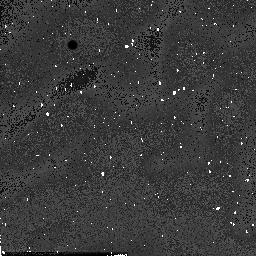
Target: field at RA 201.937°, Dec -47.470°
Instrument: NICMOS/NIC2
Filter: F160W
Exposure: 1 min
Observation ID: n54h6b040

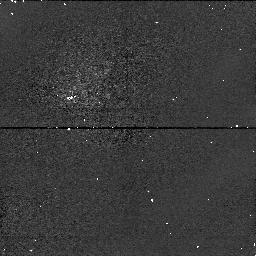
Target: field at RA 187.605°, Dec 9.520°
Instrument: NICMOS/NIC1
Filter: F110W
Exposure: 2 min
Observation ID: n54h5k070

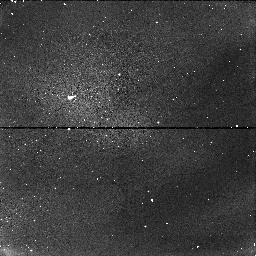
Target: field at RA 83.522°, Dec 21.904°
Instrument: NICMOS/NIC1
Filter: F110W
Exposure: 2 min
Observation ID: n54h8b070

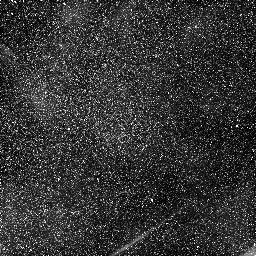
Target: field at RA 11.545°, Dec 41.921°
Instrument: NICMOS/NIC1
Filter: F110W
Exposure: 2 min
Observation ID: n54h8r010

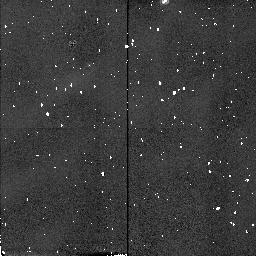
Target: field at RA 343.387°, Dec -17.660°
Instrument: NICMOS/NIC2
Filter: F160W
Exposure: 1 min
Observation ID: n54h5l080

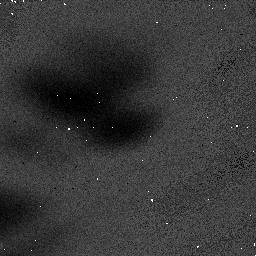
Target: field at RA 9.929°, Dec 40.701°
Instrument: NICMOS/NIC1
Filter: F110W
Exposure: 2 min
Observation ID: n54h81010

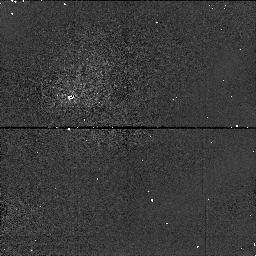
Target: field at RA 188.131°, Dec 12.479°
Instrument: NICMOS/NIC1
Filter: F110W
Exposure: 2 min
Observation ID: n54h5c070

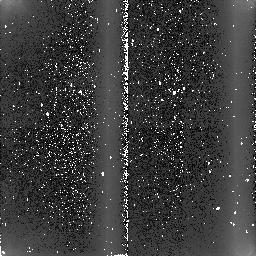
Target: field at RA 12.364°, Dec -28.000°
Instrument: NICMOS/NIC2
Filter: F160W
Exposure: 1 min
Observation ID: n54h8e040

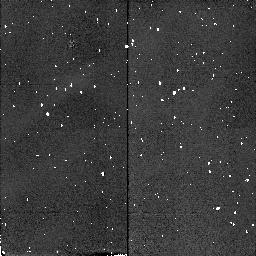
Target: field at RA 188.140°, Dec 12.482°
Instrument: NICMOS/NIC2
Filter: F160W
Exposure: 1 min
Observation ID: n54h5c080

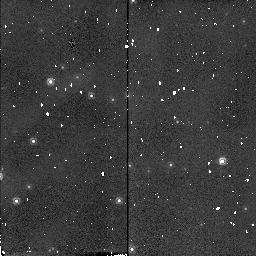
Target: field at RA 161.523°, Dec -59.642°
Instrument: NICMOS/NIC2
Filter: F160W
Exposure: 1 min
Observation ID: n54h6n080

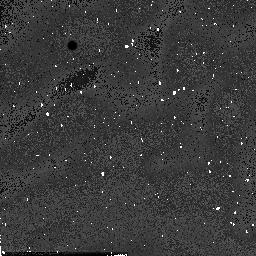
Target: field at RA 161.436°, Dec -60.148°
Instrument: NICMOS/NIC2
Filter: F160W
Exposure: 1 min
Observation ID: n54h71040

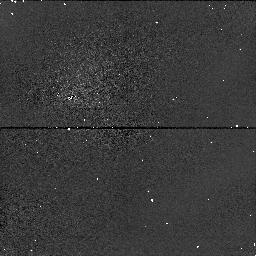
Target: field at RA 83.967°, Dec -6.461°
Instrument: NICMOS/NIC1
Filter: F110W
Exposure: 2 min
Observation ID: n54h7q070

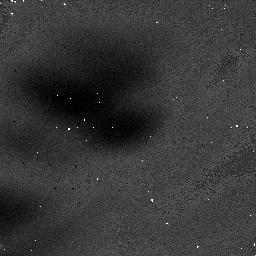
Target: field at RA 72.780°, Dec 30.767°
Instrument: NICMOS/NIC1
Filter: F160W
Exposure: 3 min
Observation ID: n54h6j020

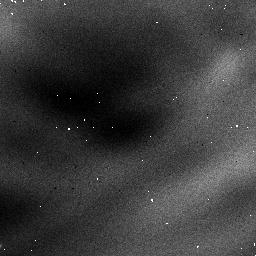
Target: field at RA 188.141°, Dec -2.437°
Instrument: NICMOS/NIC1
Filter: F110W
Exposure: 2 min
Observation ID: n54h7c0b0

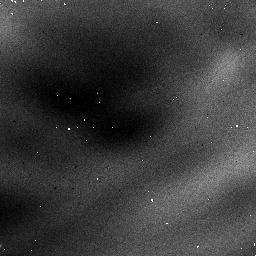
Target: field at RA 119.218°, Dec -60.728°
Instrument: NICMOS/NIC1
Filter: F110W
Exposure: 2 min
Observation ID: n54h7r0b0

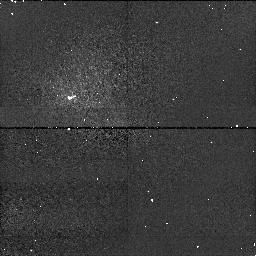
Target: field at RA 9.392°, Dec 13.226°
Instrument: NICMOS/NIC1
Filter: F160W
Exposure: 3 min
Observation ID: n54h7s060

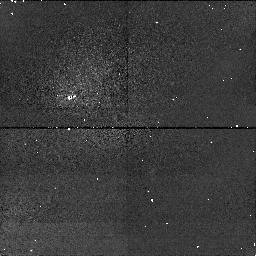
Target: field at RA 50.974°, Dec -36.585°
Instrument: NICMOS/NIC1
Filter: F160W
Exposure: 3 min
Observation ID: n54h7j060

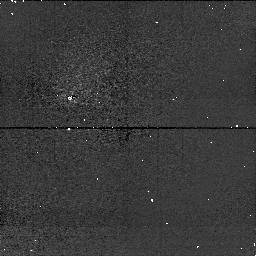
Target: field at RA 83.842°, Dec -5.561°
Instrument: NICMOS/NIC1
Filter: F110W
Exposure: 2 min
Observation ID: n54h670e0

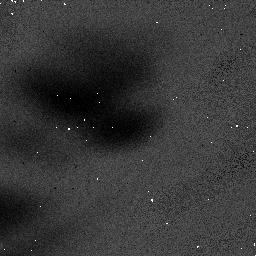
Target: field at RA 187.824°, Dec 12.398°
Instrument: NICMOS/NIC1
Filter: F110W
Exposure: 2 min
Observation ID: n54h6h010

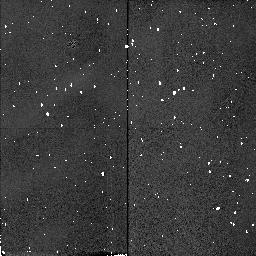
Target: field at RA 53.828°, Dec -25.888°
Instrument: NICMOS/NIC2
Filter: F160W
Exposure: 1 min
Observation ID: n54h5i080

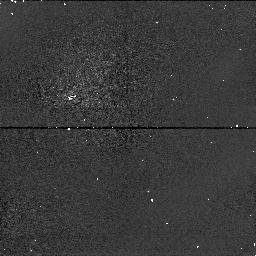
Target: field at RA 190.125°, Dec 10.135°
Instrument: NICMOS/NIC1
Filter: F110W
Exposure: 2 min
Observation ID: n54h5r070

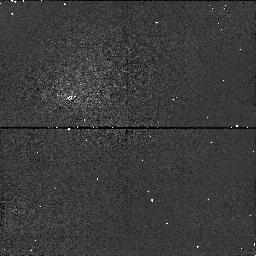
Target: field at RA 328.966°, Dec 63.510°
Instrument: NICMOS/NIC1
Filter: F110W
Exposure: 2 min
Observation ID: n54h75070

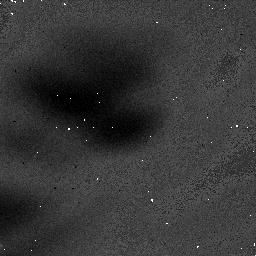
Target: field at RA 199.753°, Dec -18.333°
Instrument: NICMOS/NIC1
Filter: F160W
Exposure: 3 min
Observation ID: n54h5p020

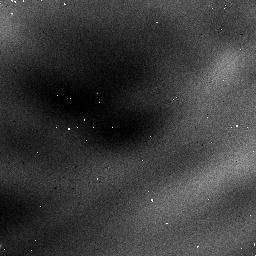
Target: field at RA 187.878°, Dec 12.229°
Instrument: NICMOS/NIC1
Filter: F110W
Exposure: 2 min
Observation ID: n54h6r0b0

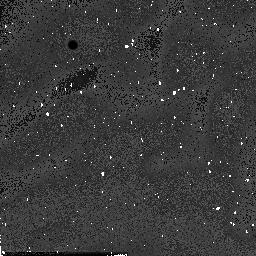
Target: field at RA 187.858°, Dec 1.225°
Instrument: NICMOS/NIC2
Filter: F160W
Exposure: 1 min
Observation ID: n54h7h040

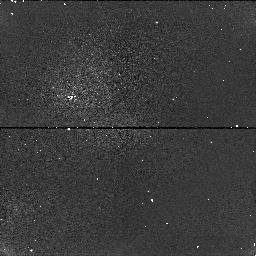
Target: field at RA 180.465°, Dec -18.943°
Instrument: NICMOS/NIC1
Filter: F110W
Exposure: 2 min
Observation ID: n54h85070

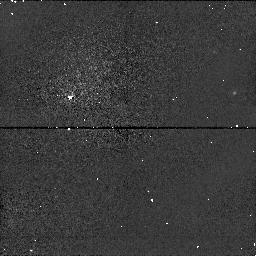
Target: field at RA 344.051°, Dec 61.924°
Instrument: NICMOS/NIC1
Filter: F110W
Exposure: 2 min
Observation ID: n54h6i070

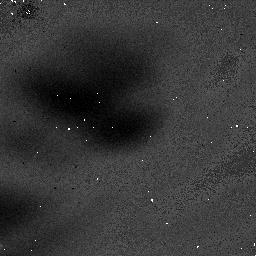
Target: field at RA 181.165°, Dec -62.705°
Instrument: NICMOS/NIC1
Filter: F160W
Exposure: 3 min
Observation ID: n54h6e020

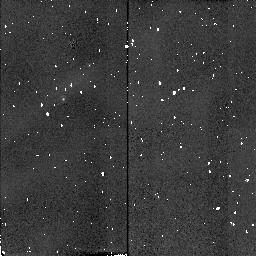
Target: field at RA 83.970°, Dec -6.470°
Instrument: NICMOS/NIC2
Filter: F160W
Exposure: 1 min
Observation ID: n54h7q080

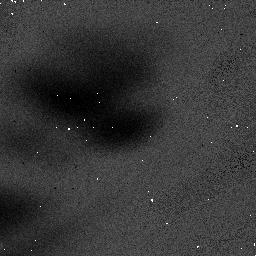
Target: field at RA 201.927°, Dec -47.476°
Instrument: NICMOS/NIC1
Filter: F110W
Exposure: 2 min
Observation ID: n54h6b010

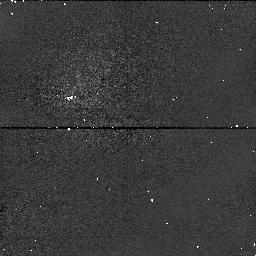
Target: field at RA 197.024°, Dec -38.910°
Instrument: NICMOS/NIC1
Filter: F110W
Exposure: 2 min
Observation ID: n54h5m070

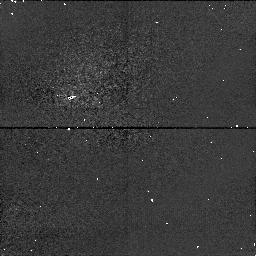
Target: field at RA 4.620°, Dec 16.358°
Instrument: NICMOS/NIC1
Filter: F110W
Exposure: 2 min
Observation ID: n54h730e0

FLATs: Warming Up - continuation (PI: Calzetti, Daniela)

The purpose of this proposal is to monitor the flat fields during the interval between the end of science observations and the exhaustion of cryogen and subsequent warming of the dewar to > 100K. These flats will provide a monitor for particulate comtamination (GROT) and detector lateral position (from the coronagraphic spot and FDA vignetting). They will provide some measure of relative (flat field) and absolute QE variation as a function of temperature. When stars are visible they might provide a limited degree of focus determination.